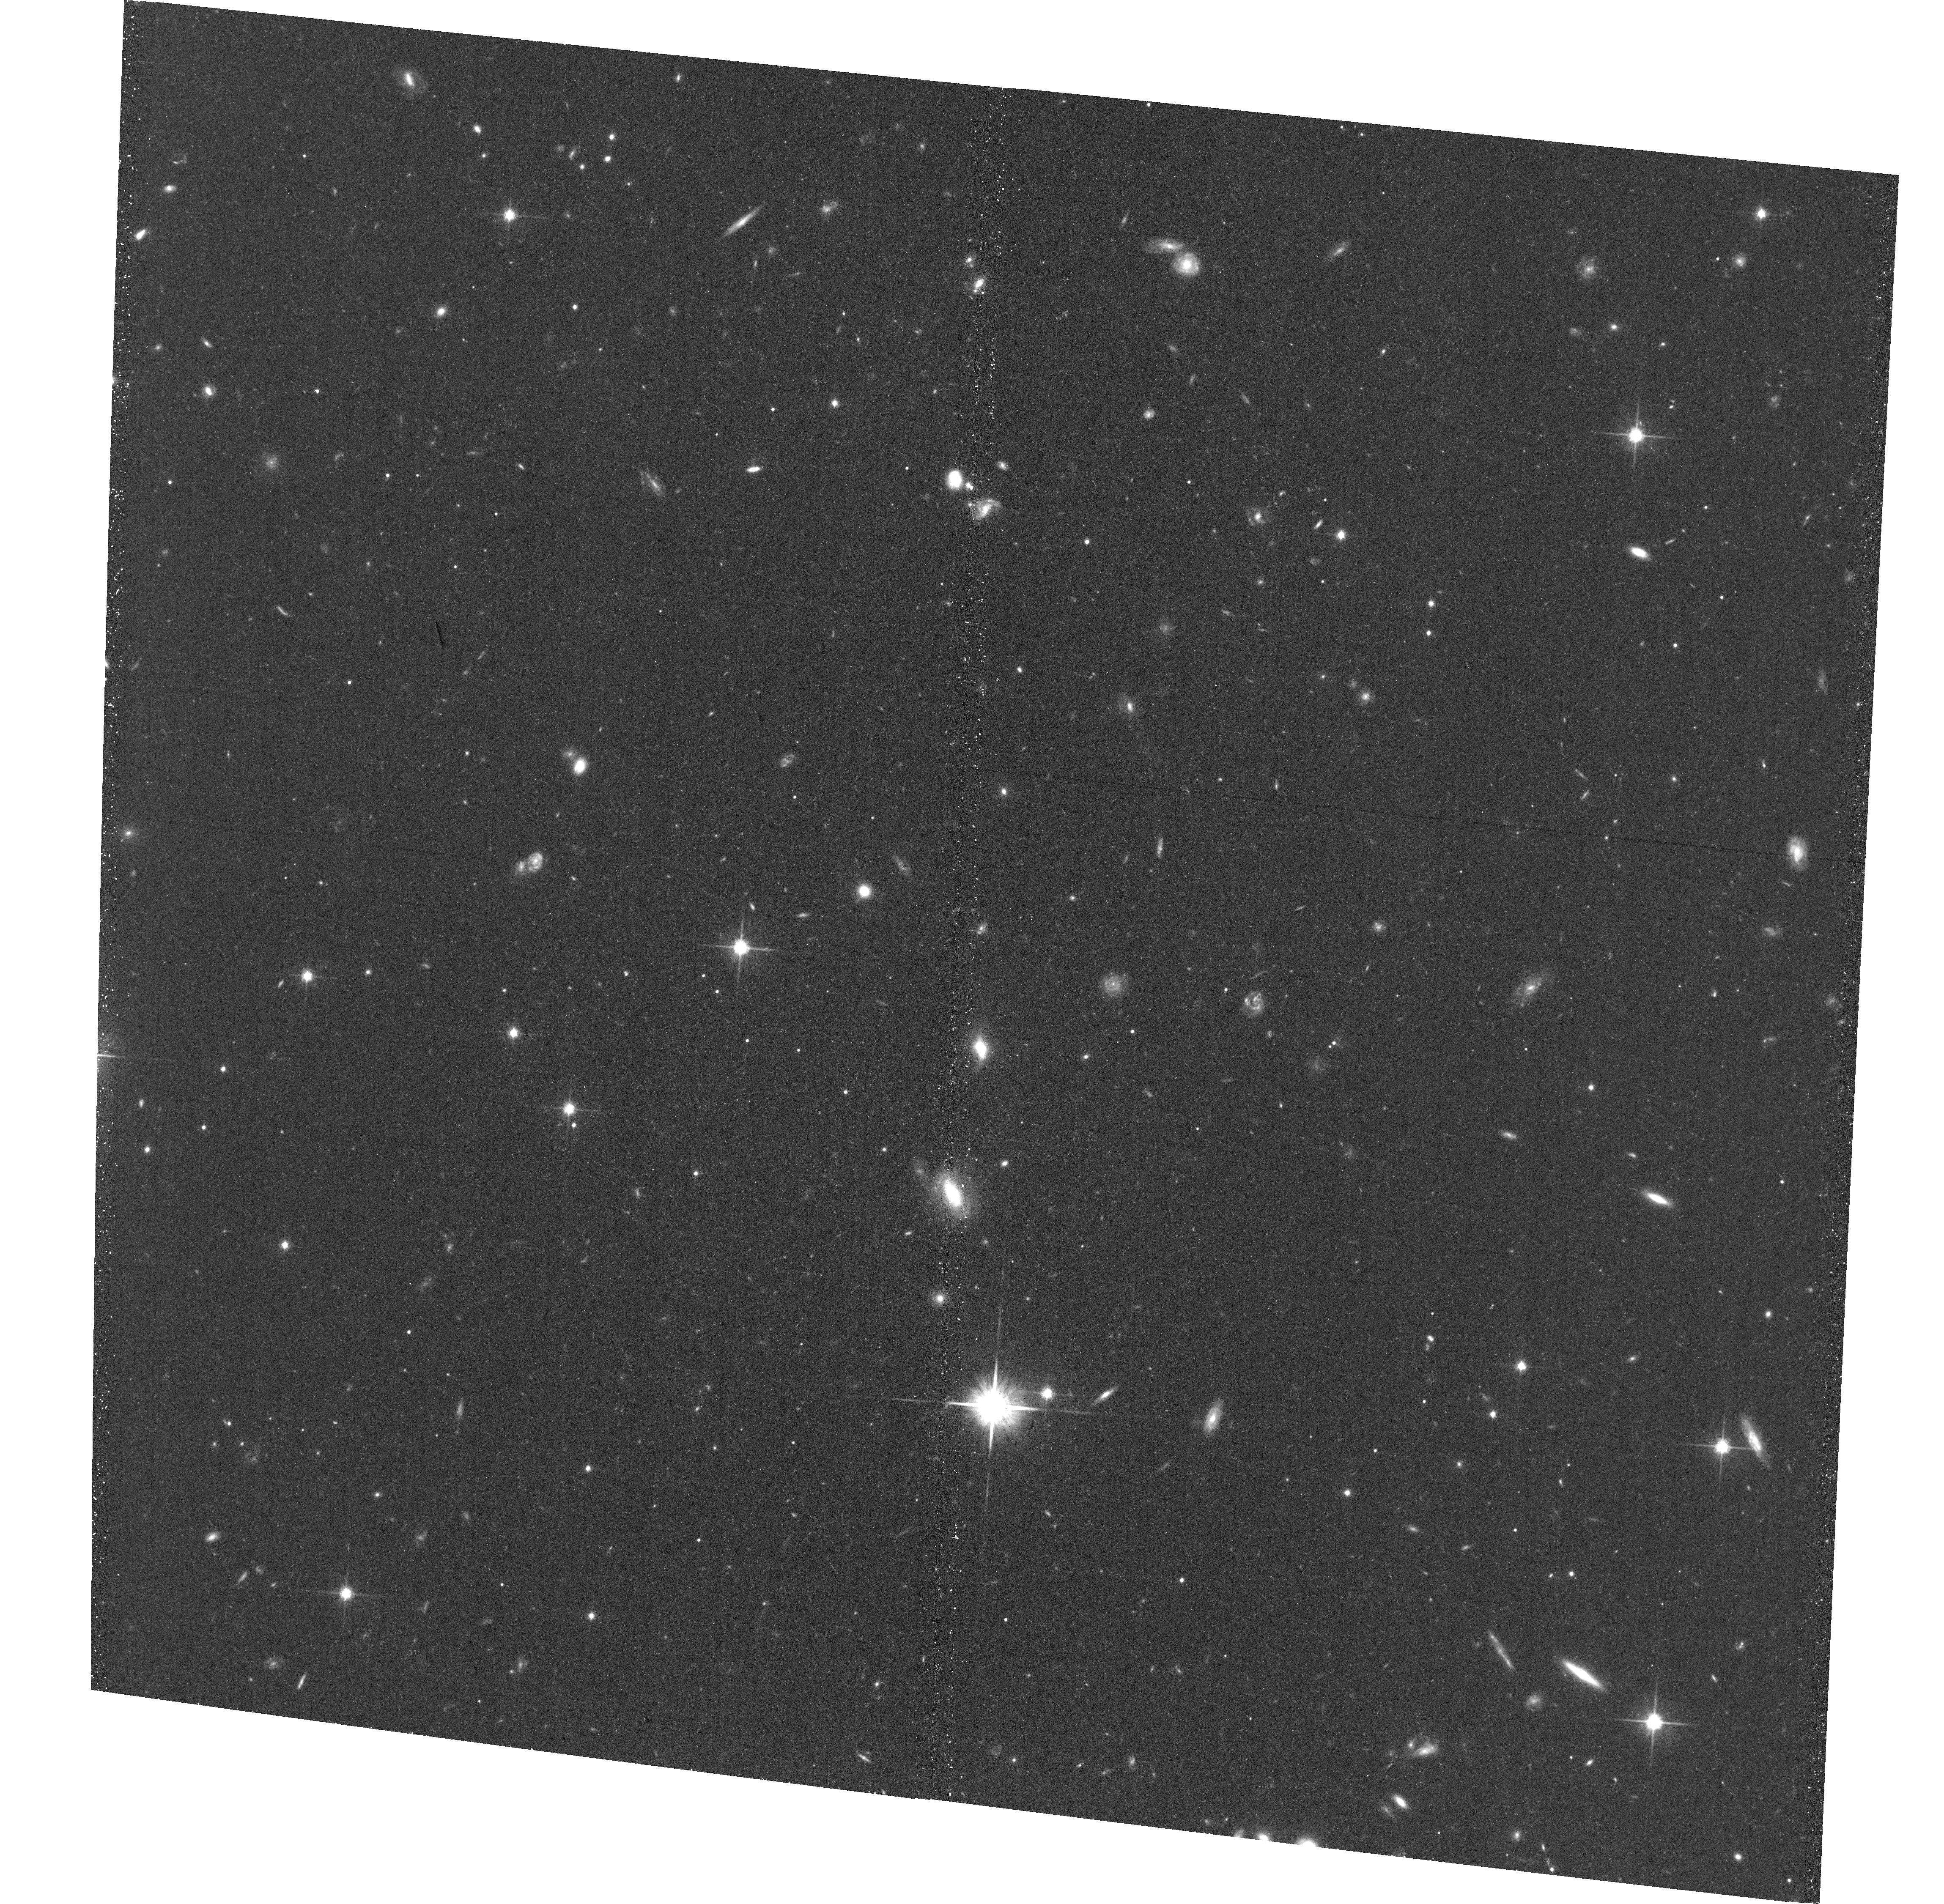
Target: PAL5-TT-QSO-E-EP1
Instrument: ACS/WFC
Filter: F814W
Exposure: 34 min
Observation ID: hst_14335_04_acs_wfc_f814w_jcu304

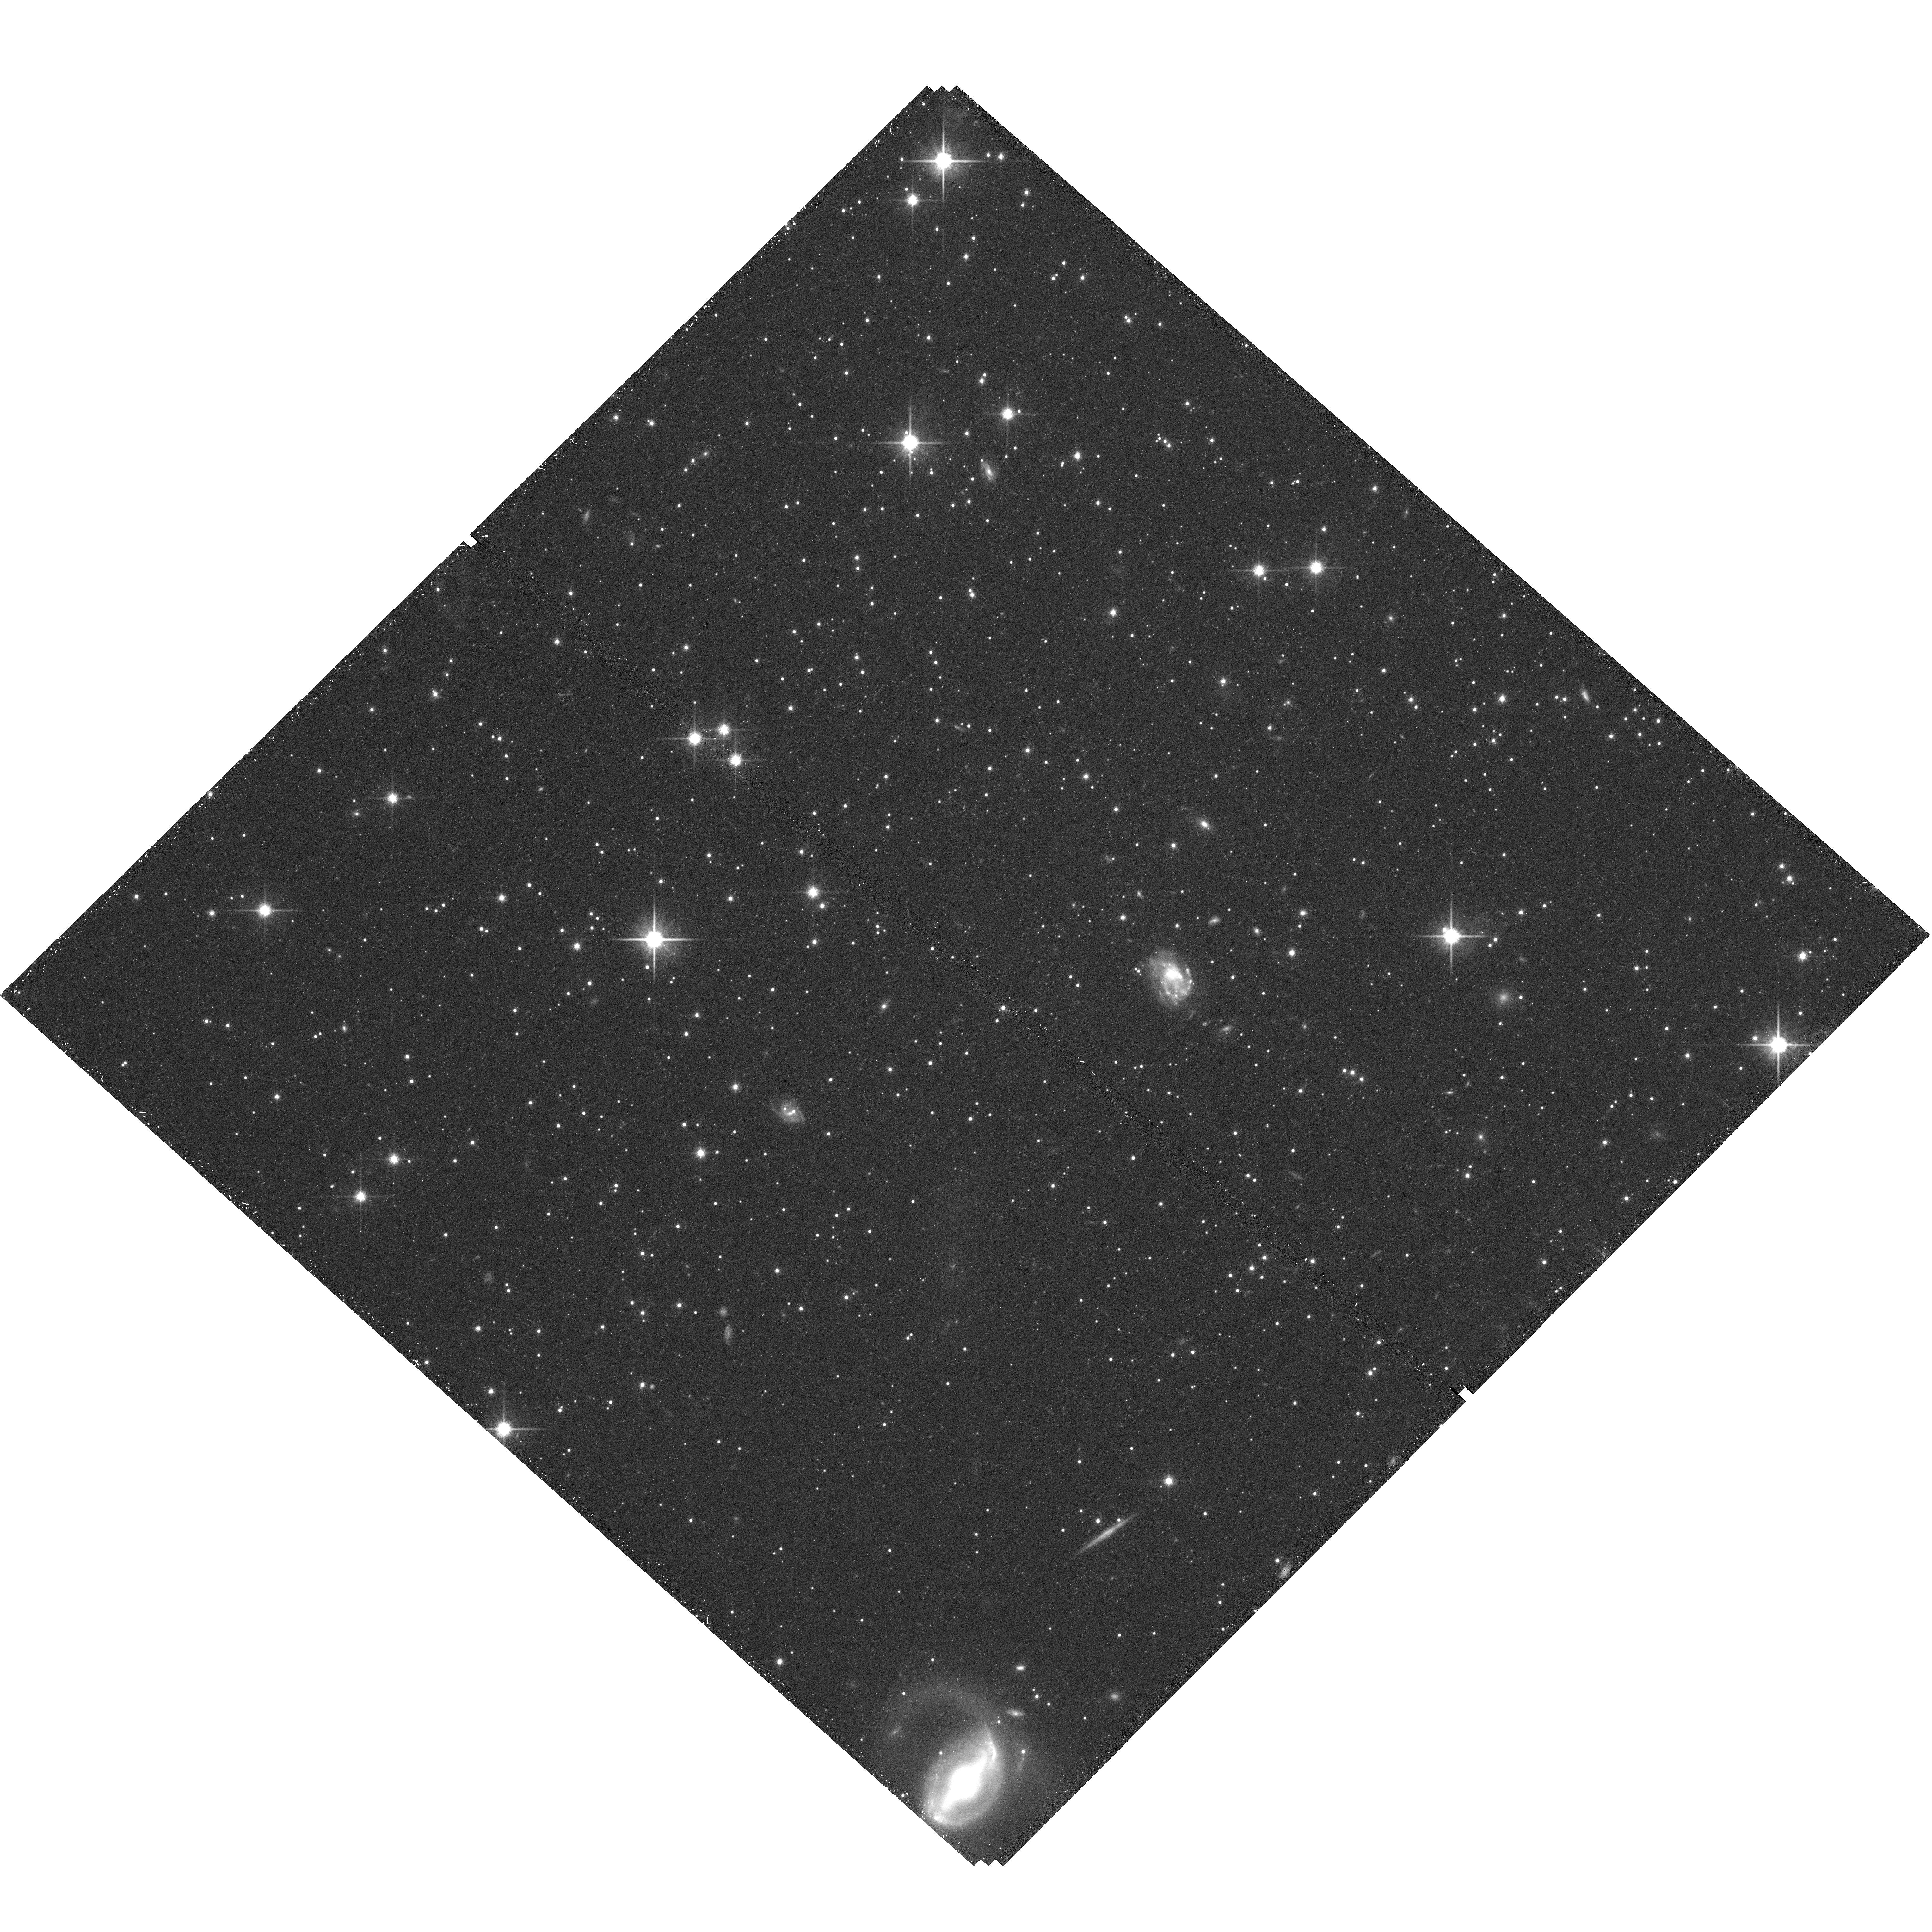
Target: PAL5-EP1
Instrument: WFC3/UVIS
Filter: F814W
Exposure: 40 min
Observation ID: hst_14335_01_wfc3_uvis_f814w_icu301

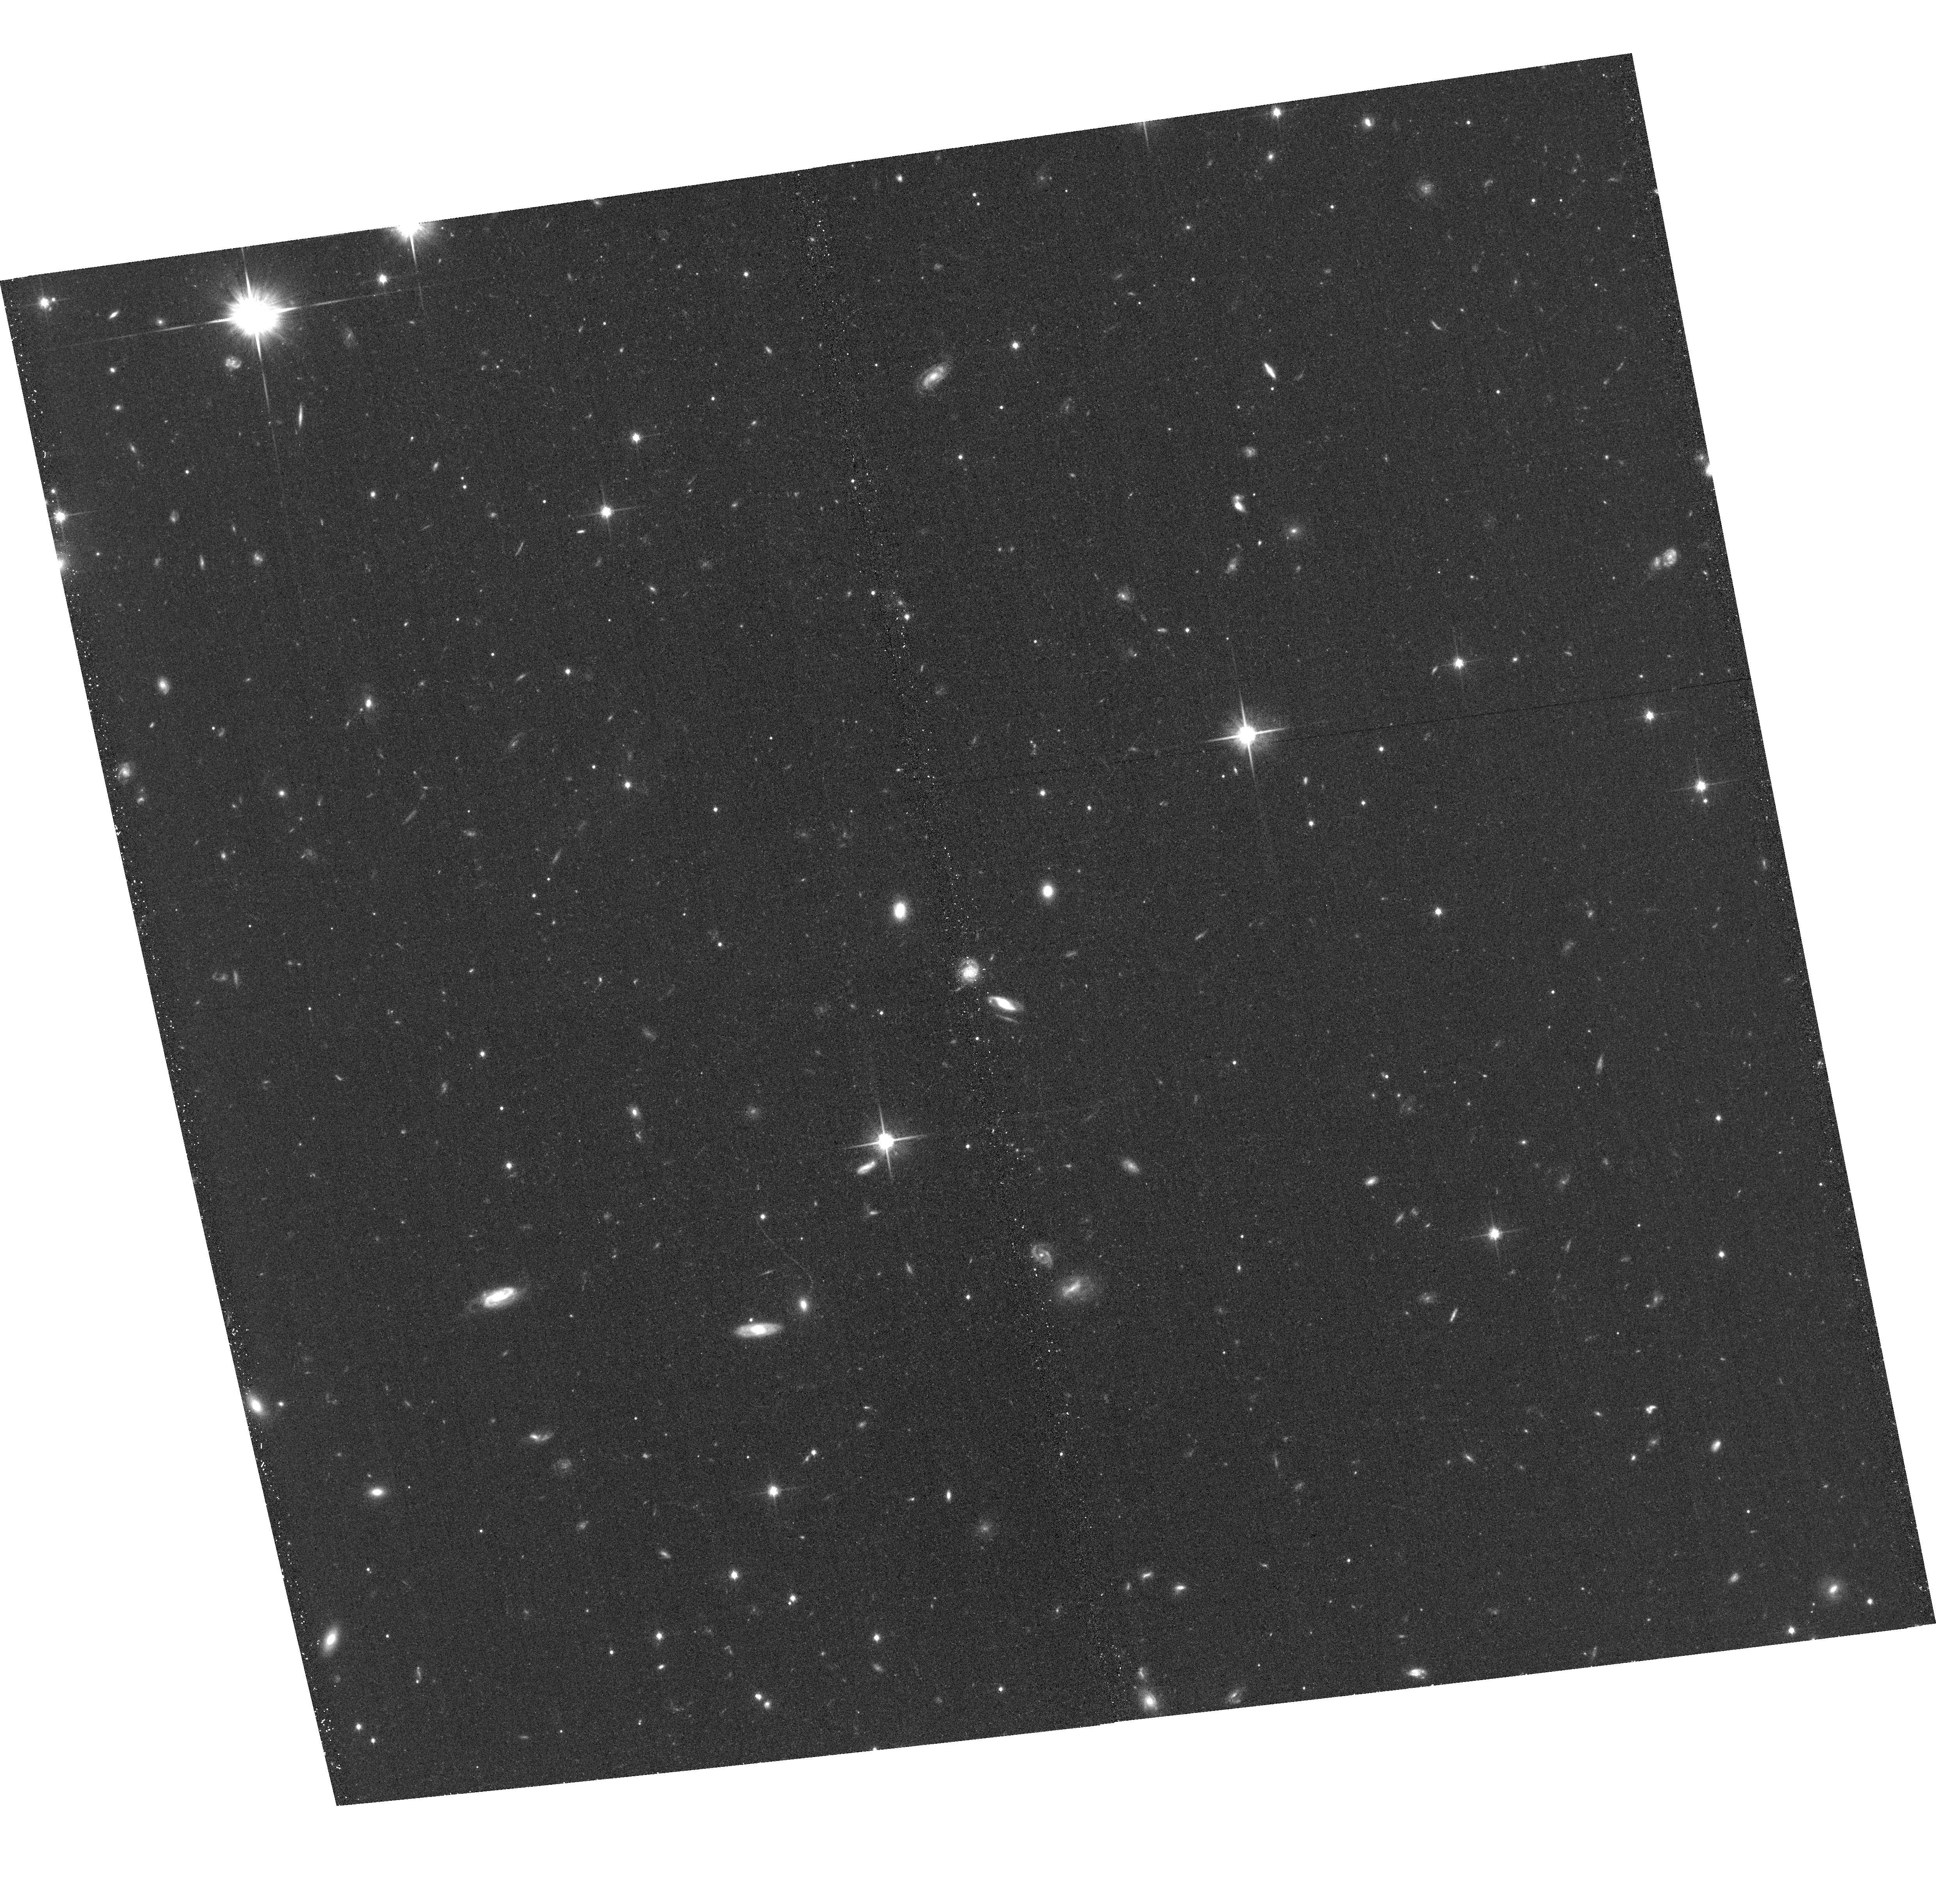
Target: PAL5-TT-QSO-W-EP1
Instrument: ACS/WFC
Filter: F814W
Exposure: 34 min
Observation ID: hst_14335_02_acs_wfc_f814w_jcu302

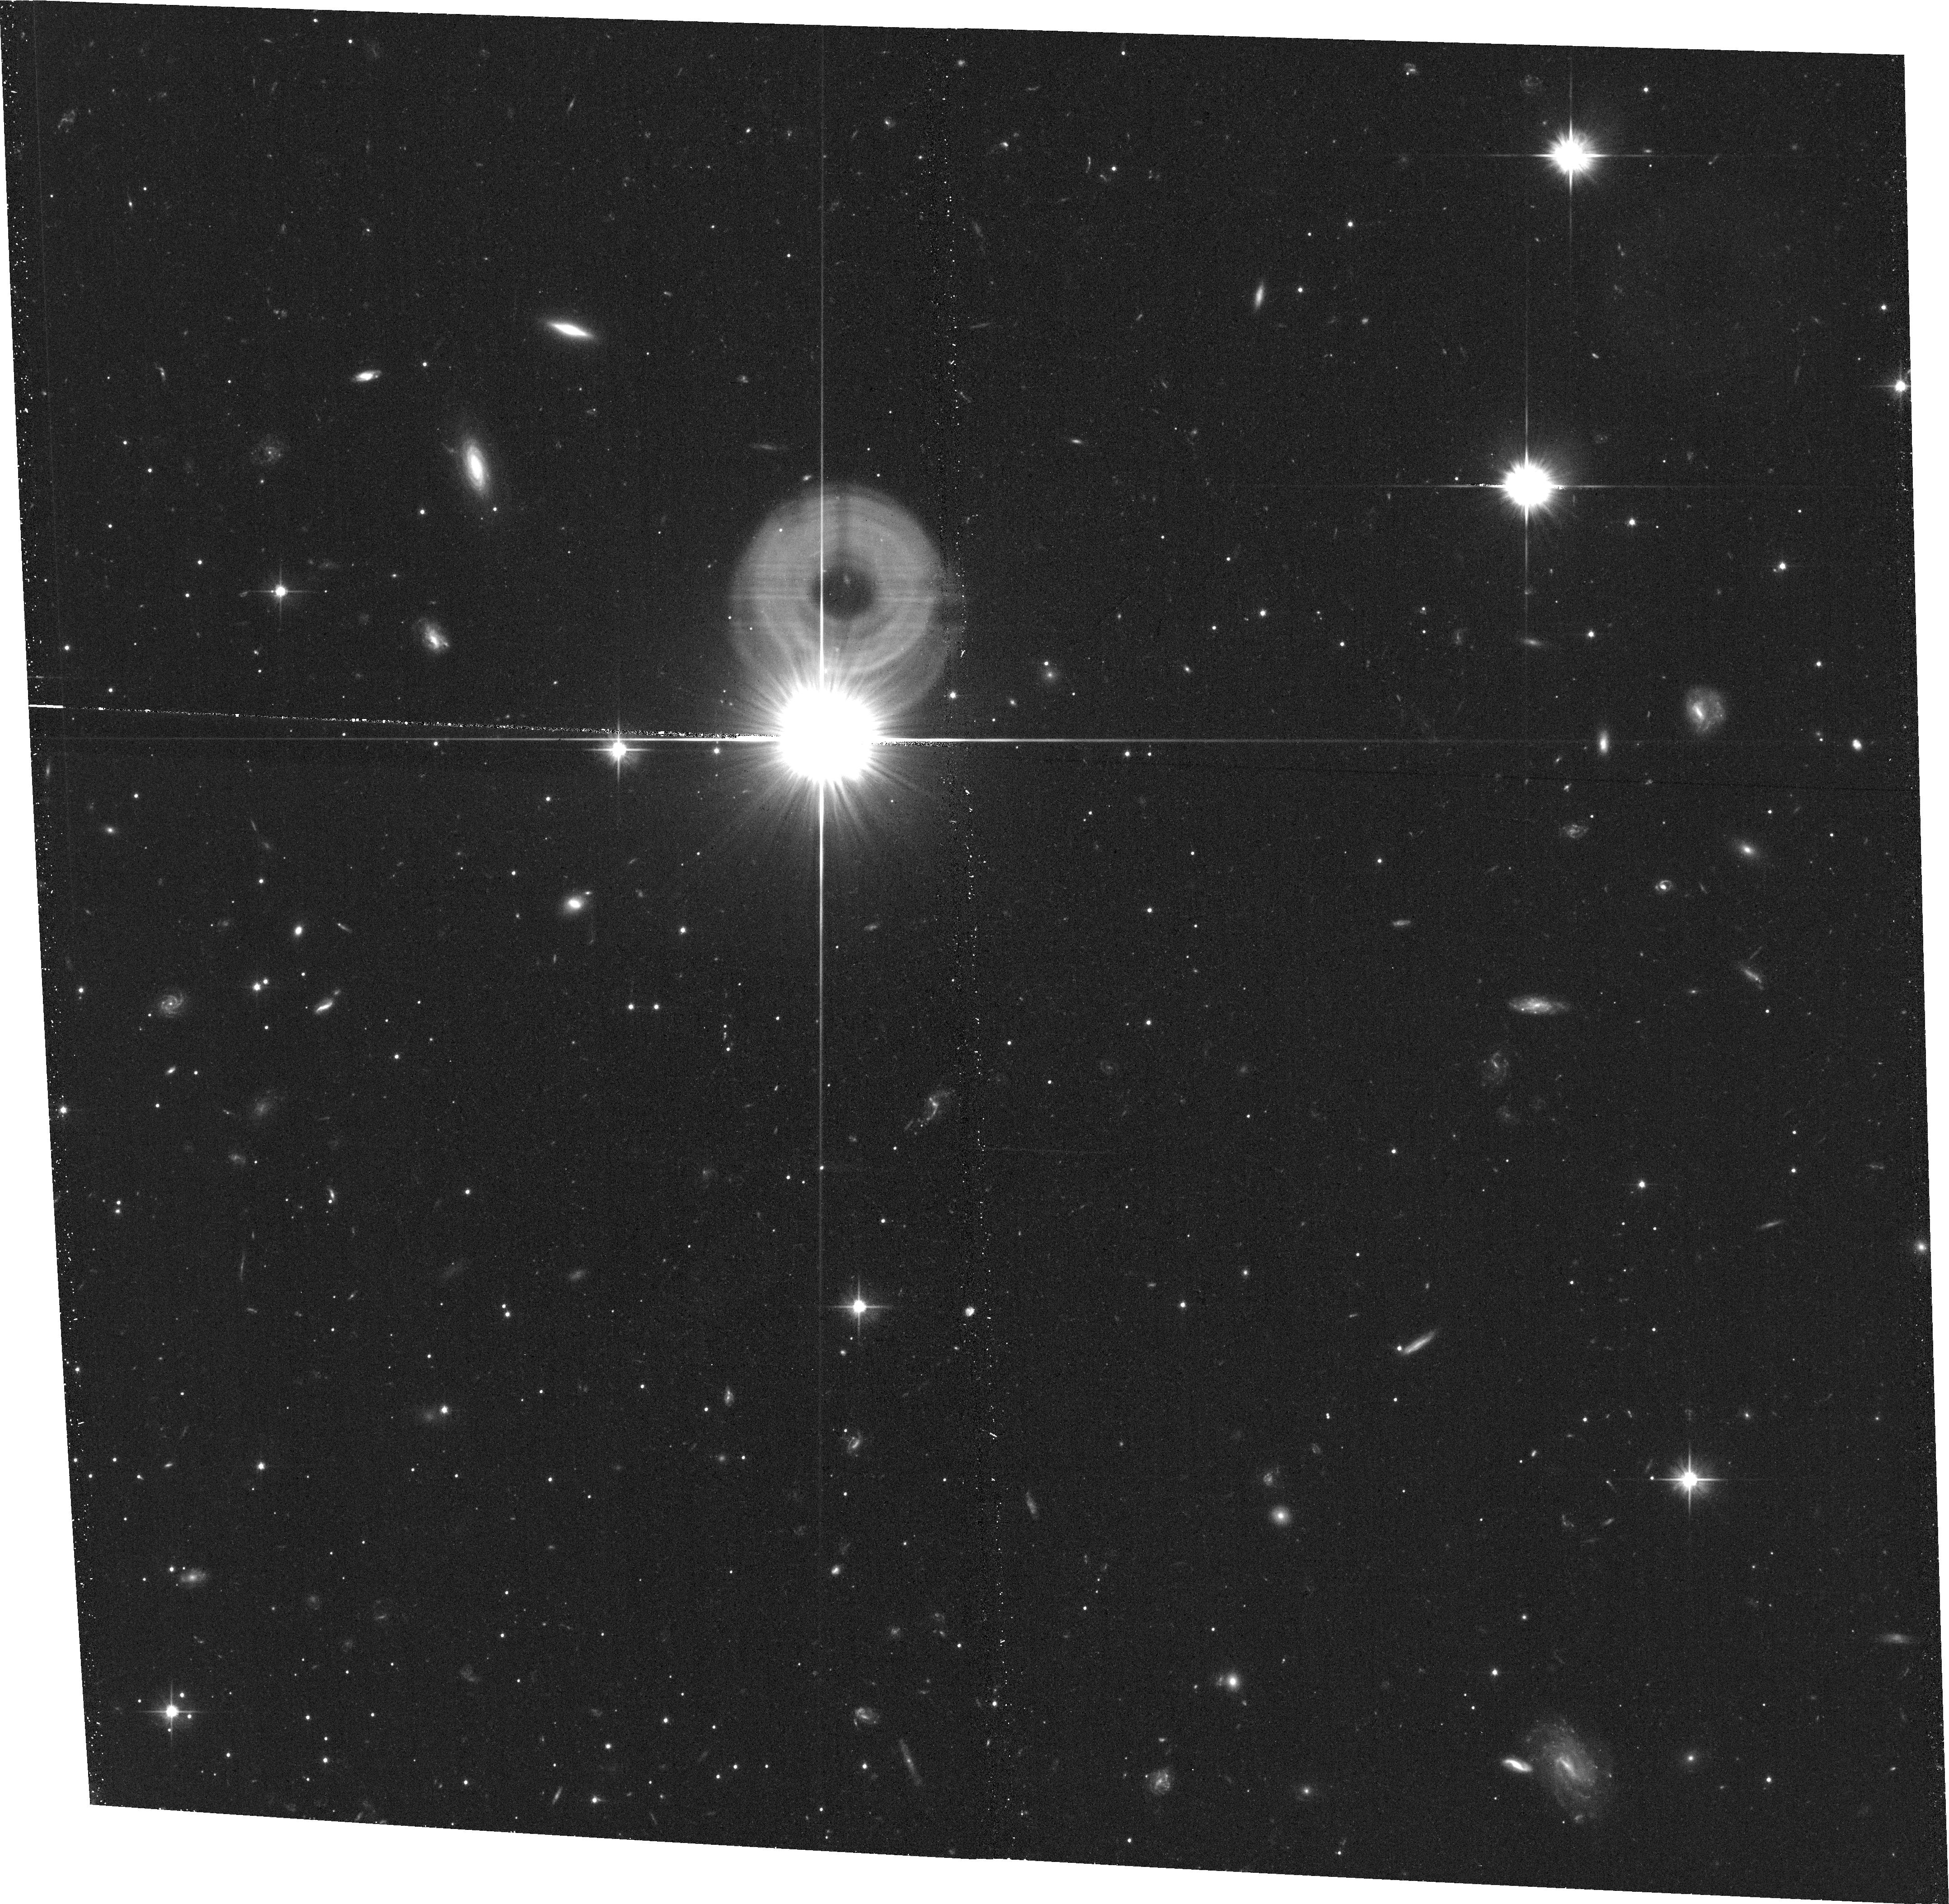
Target: PAL5-EP1
Instrument: ACS/WFC
Filter: F606W
Exposure: 34 min
Observation ID: hst_14335_01_acs_wfc_f606w_jcu301

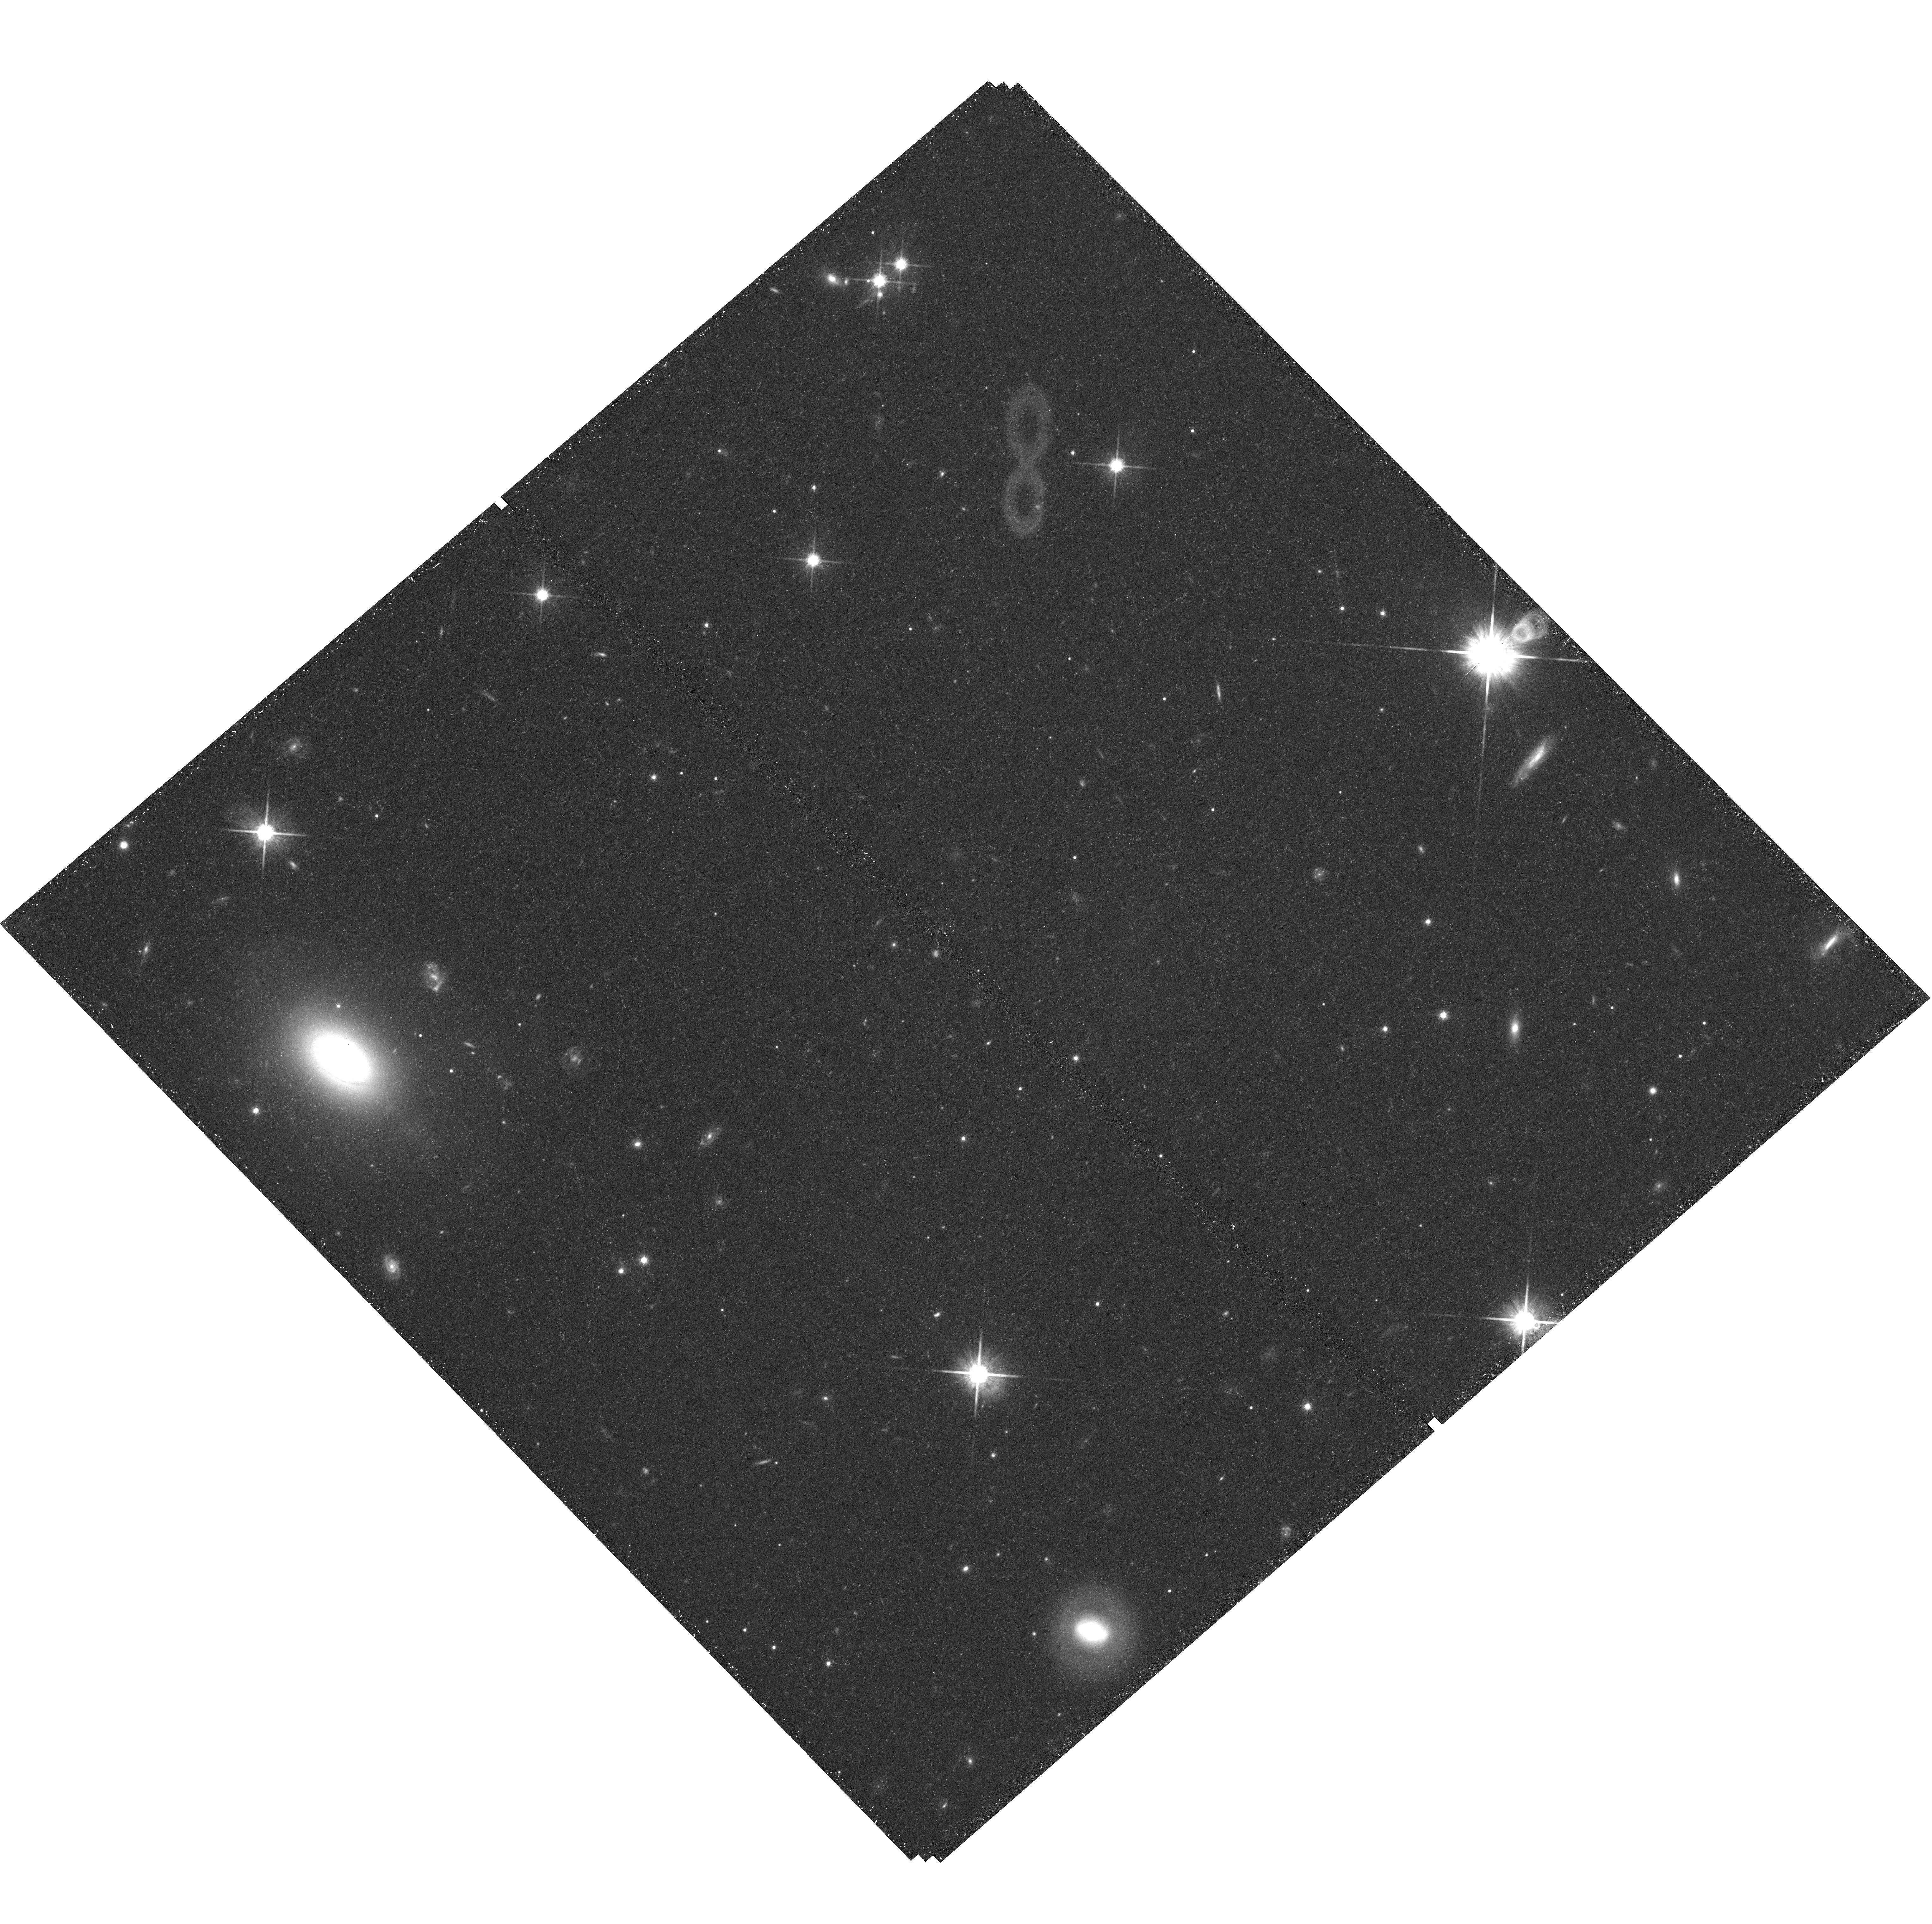
Target: PAL5-TT-QSO-E-EP1
Instrument: WFC3/UVIS
Filter: F814W
Exposure: 40 min
Observation ID: hst_14335_04_wfc3_uvis_f814w_icu304

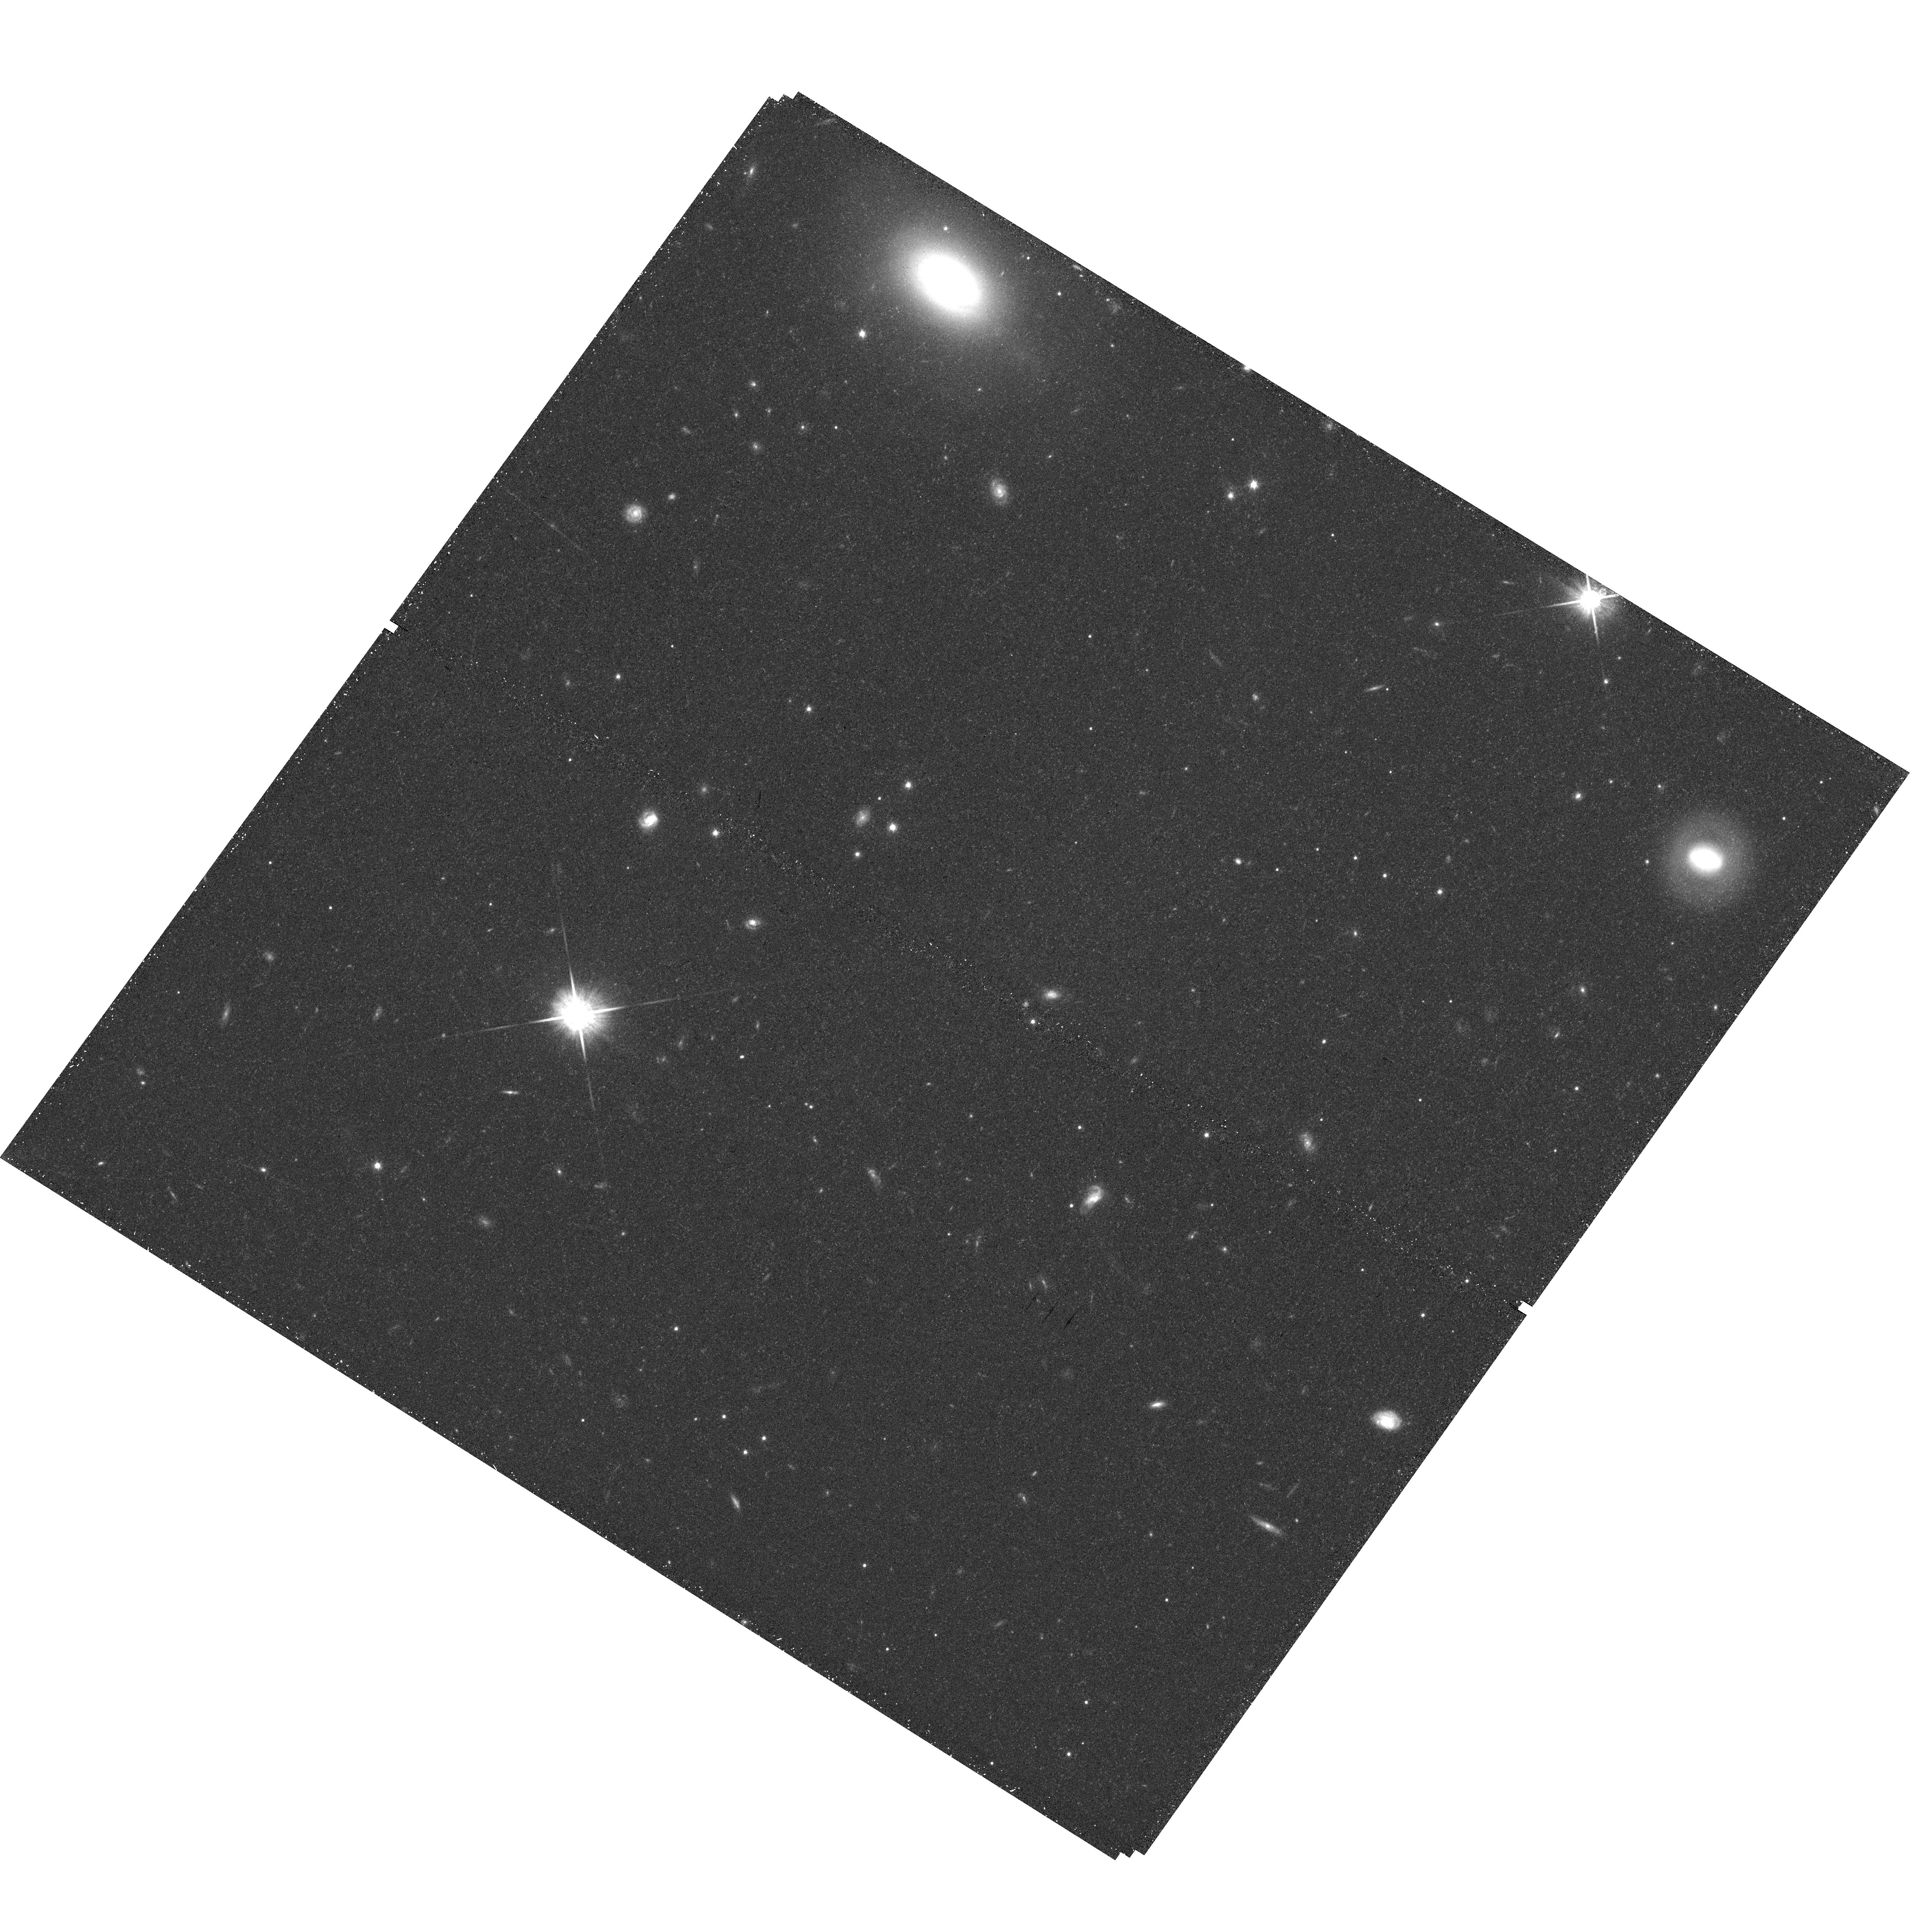
Target: PAL5-TT-QSO-W-EP1
Instrument: WFC3/UVIS
Filter: F814W
Exposure: 40 min
Observation ID: hst_14335_02_wfc3_uvis_f814w_icu302

The Proper Motion of Palomar 5 and its Tidal Tails (PI: Kuepper, Andreas H.W.)

The outer-halo Milky Way globular cluster Palomar 5 (Pal 5) shows prominent tidal tails (TT) extending over tens of degrees. Published ground-based proper motion (PM) measurements of Pal 5 are inconsistent with each other, and also with predictions from our numerical modeling (PM greater than 2 mas/yr in each component). Accurate PM would allow a detailed reconstruction of Pal 5's dissolution history and provide independent constraints on the shape of the Galactic potential. We propose to measure the PM of the Pal 5 cluster and a field 5 deg (2 kpc) along its TT with an accuracy of < 0.4 mas/yr via multi-epoch WFC3 and ACS observations in Cycles 20 and 22. We have identified a large number of QSOs and galaxies in these fields, which will allow us to achieve this accuracy on a three-year baseline. Combined with the large amount of available radial velocity data and detailed numerical modeling, the proposed observations will constrain the orbit of Pal 5 to greater accuracy than any other outer-halo satellite (< 30 km/s). Hence, it will enable us to tightly constrain the Galactic circular velocity and the flattening of the Galactic potential to less than 10% uncertainty. We will further use the PM-cleaned sample of stars in Pal 5 and its TT to unambiguously probe for variations of the present-day stellar mass function down to 0.2 Msun, enabling a direct estimate of Pal 5's mass loss rate. Together with the orbital information this will provide unique insights to the complex interplay of two-body relaxation and tidal shocking, which will have direct consequence for our understanding of the build-up of galaxy field populations and the evolution of cluster mass functions.